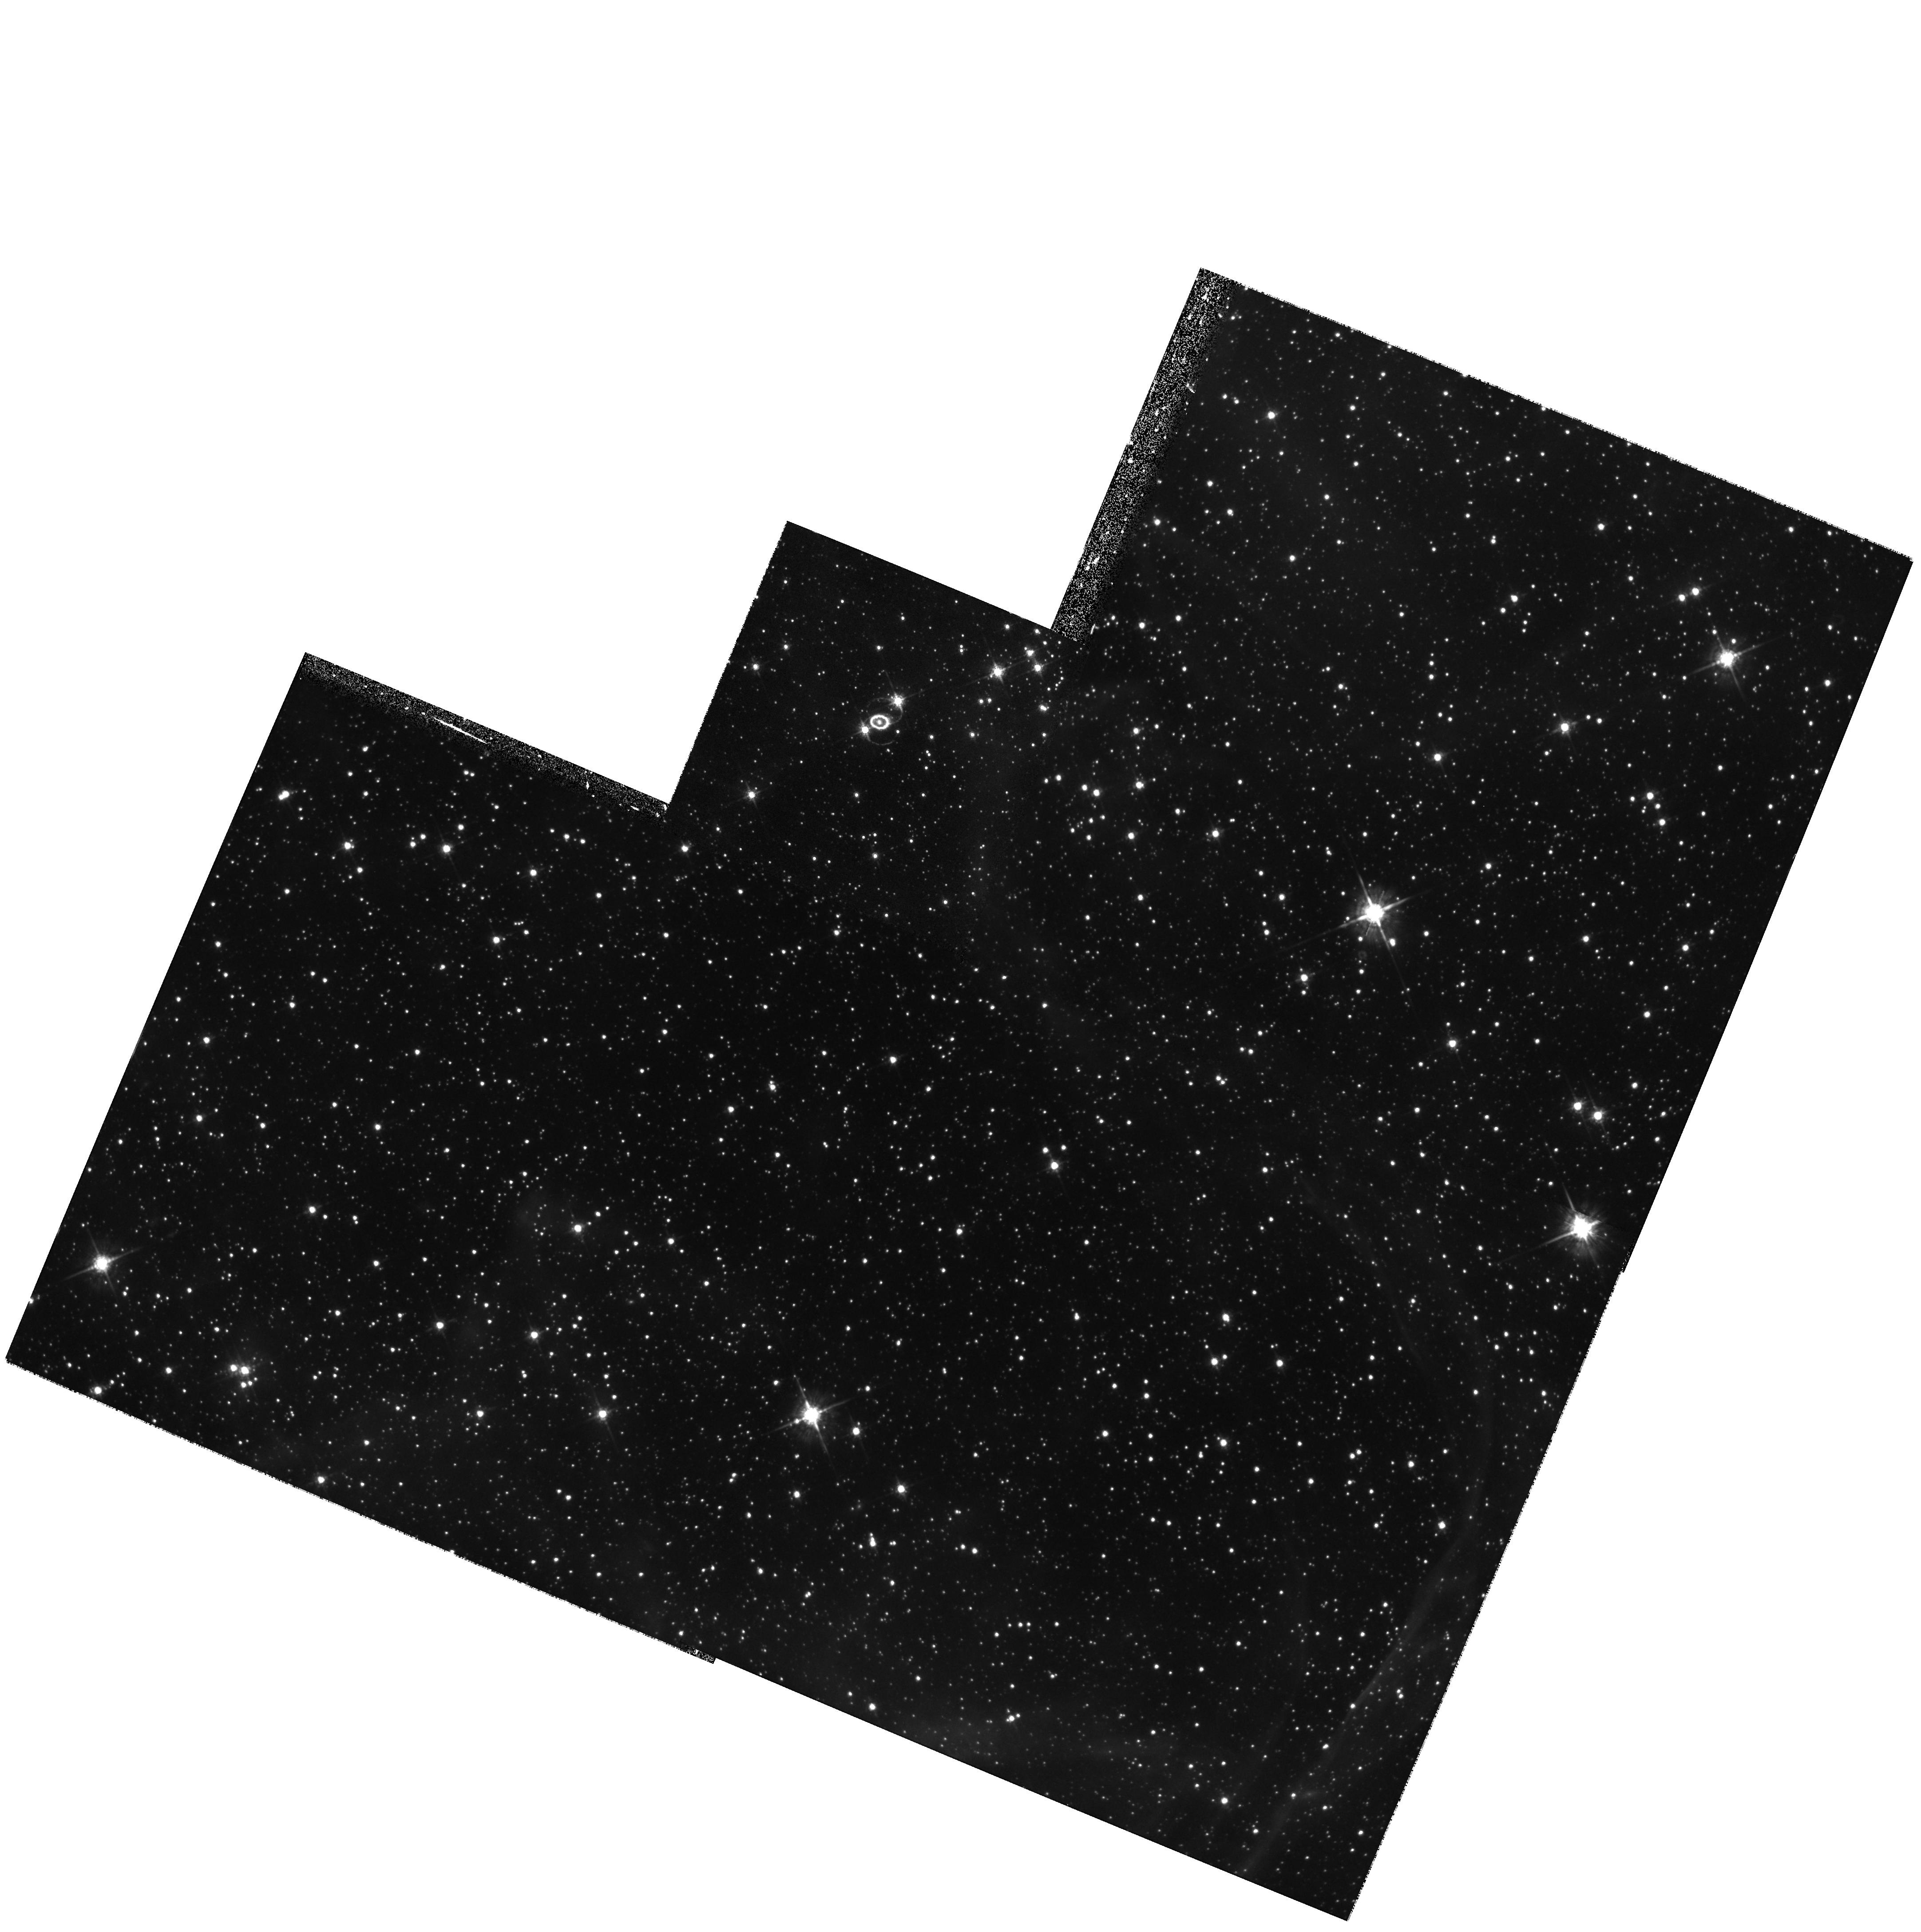
Target: LMC-SN1987A
Instrument: WFPC2/PC
Filter: F675W
Exposure: 20 min
Observation ID: hst_7434_01_wfpc2_pc_f675w_u48z01

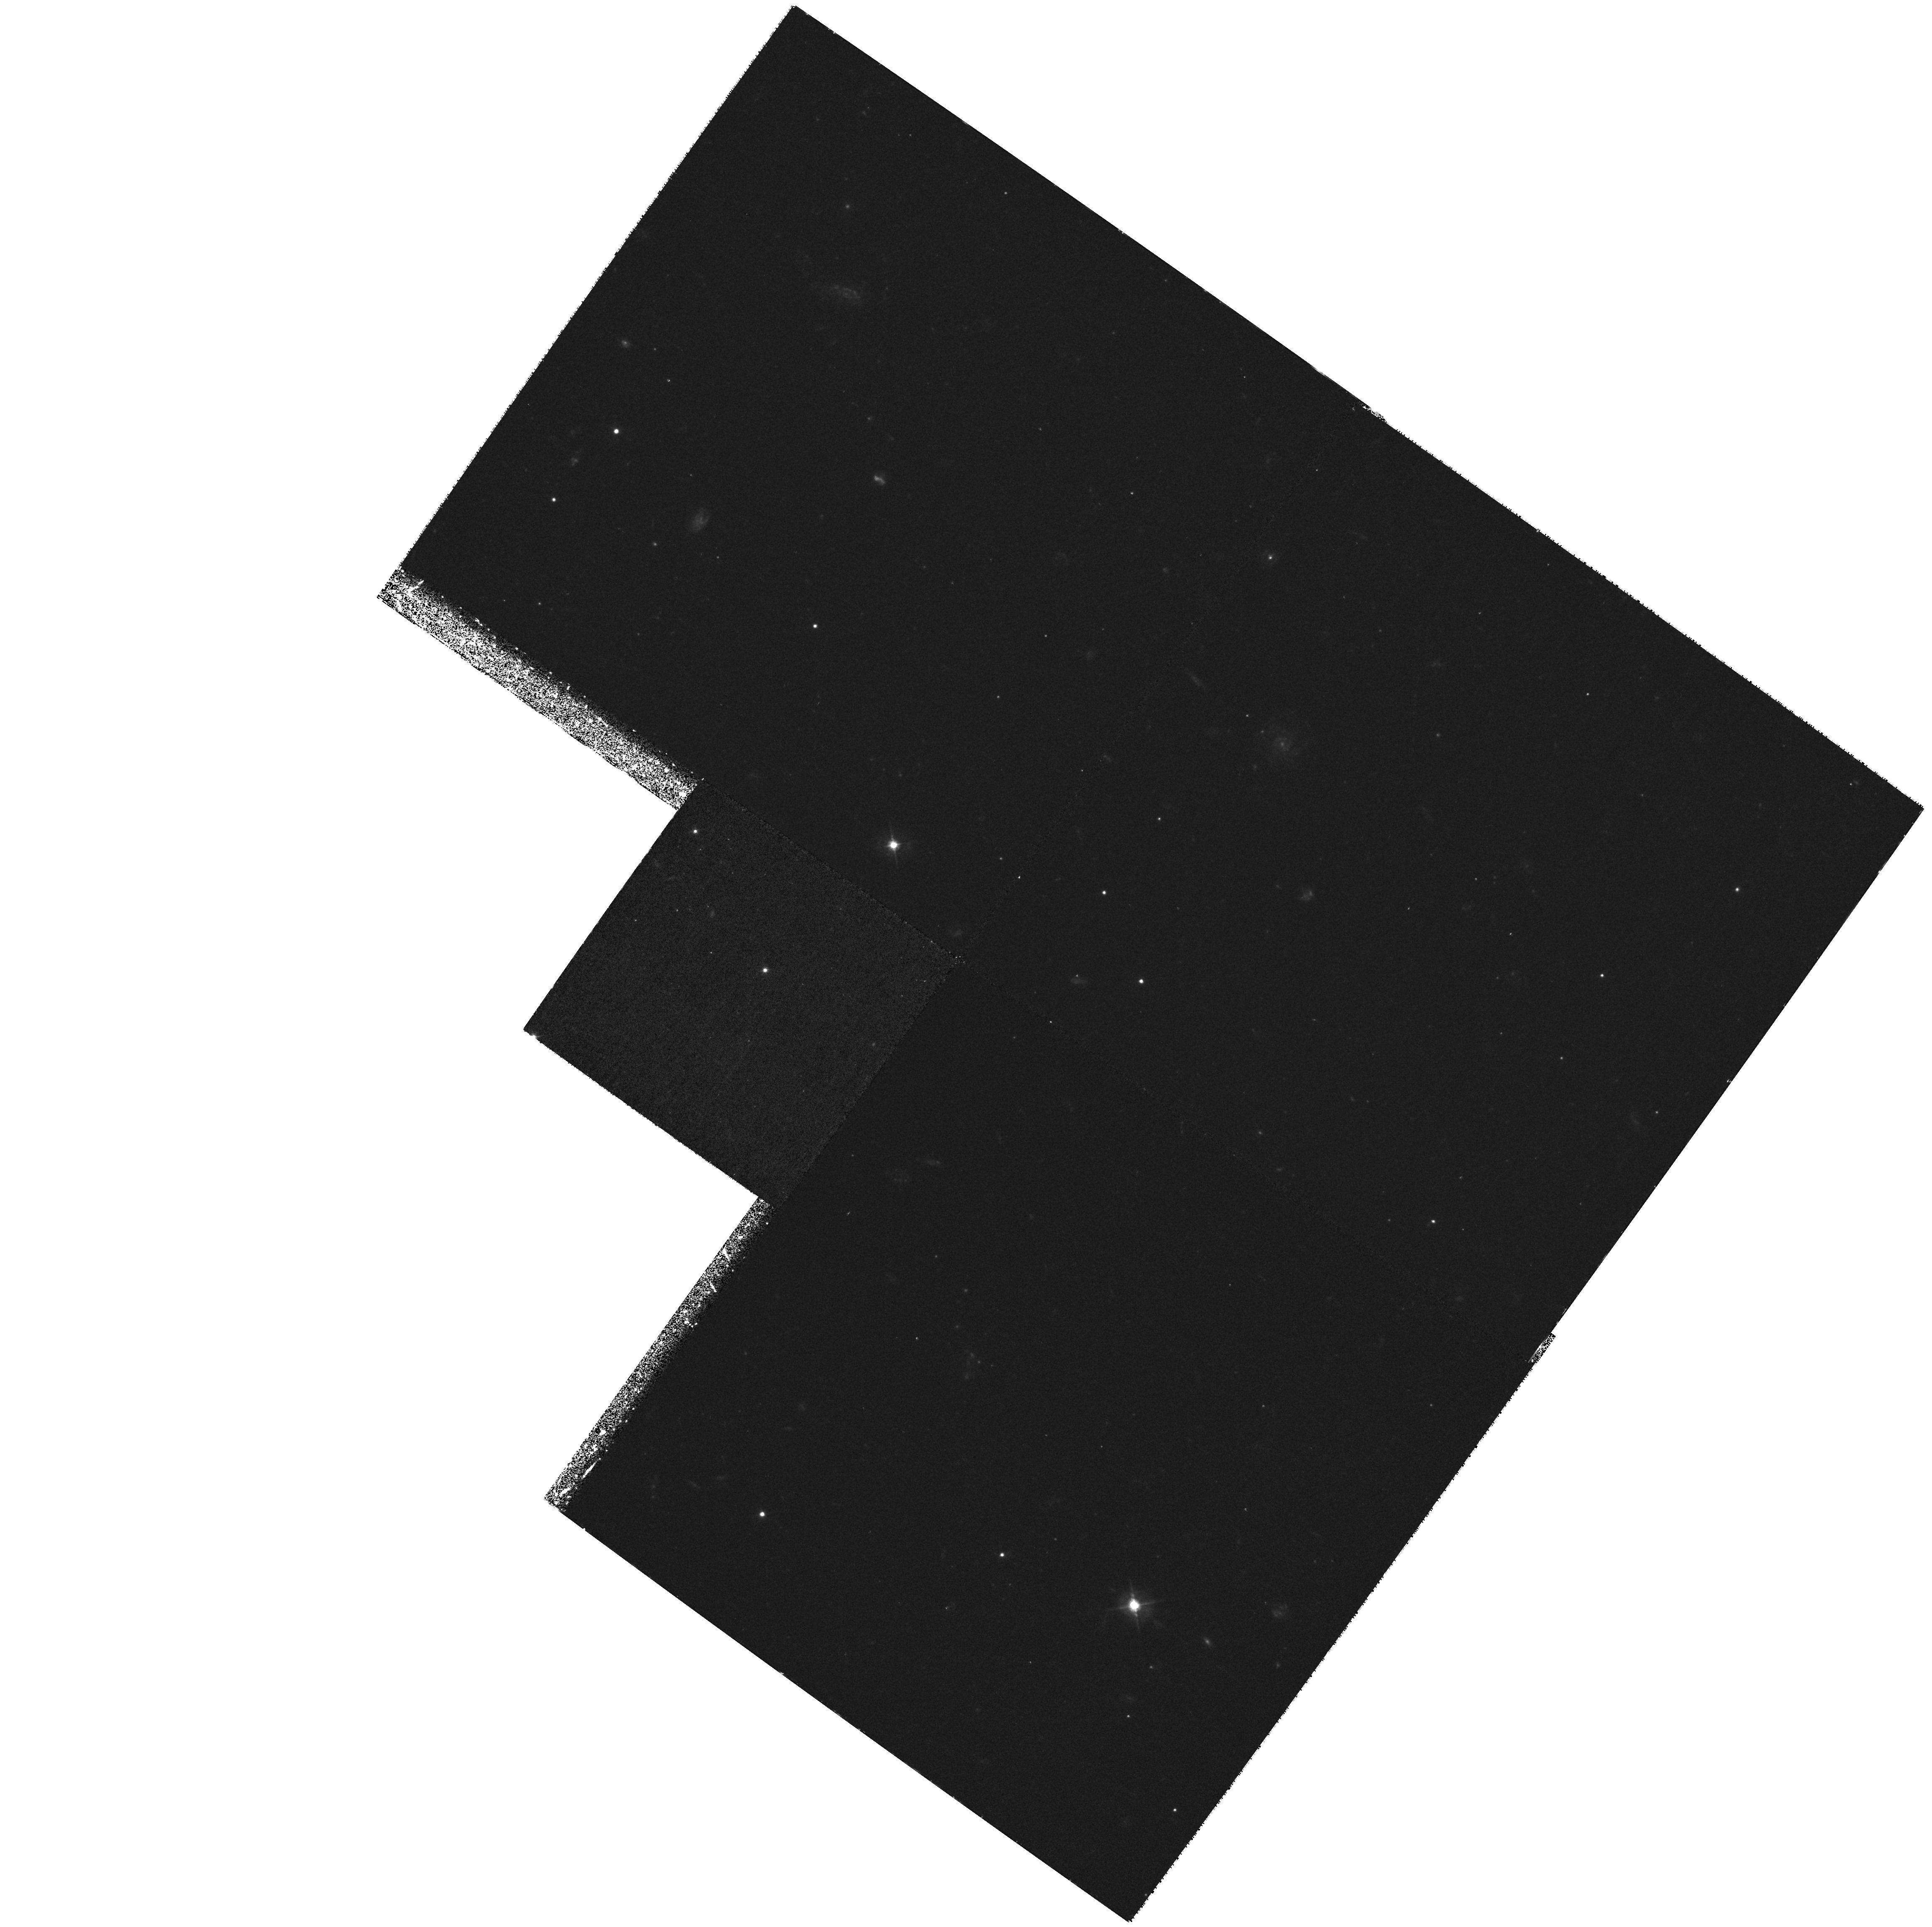
Target: SN1996X
Instrument: WFPC2/PC
Filter: F450W
Exposure: 1.4 h
Observation ID: hst_7434_42_wfpc2_pc_f450w_u48z42

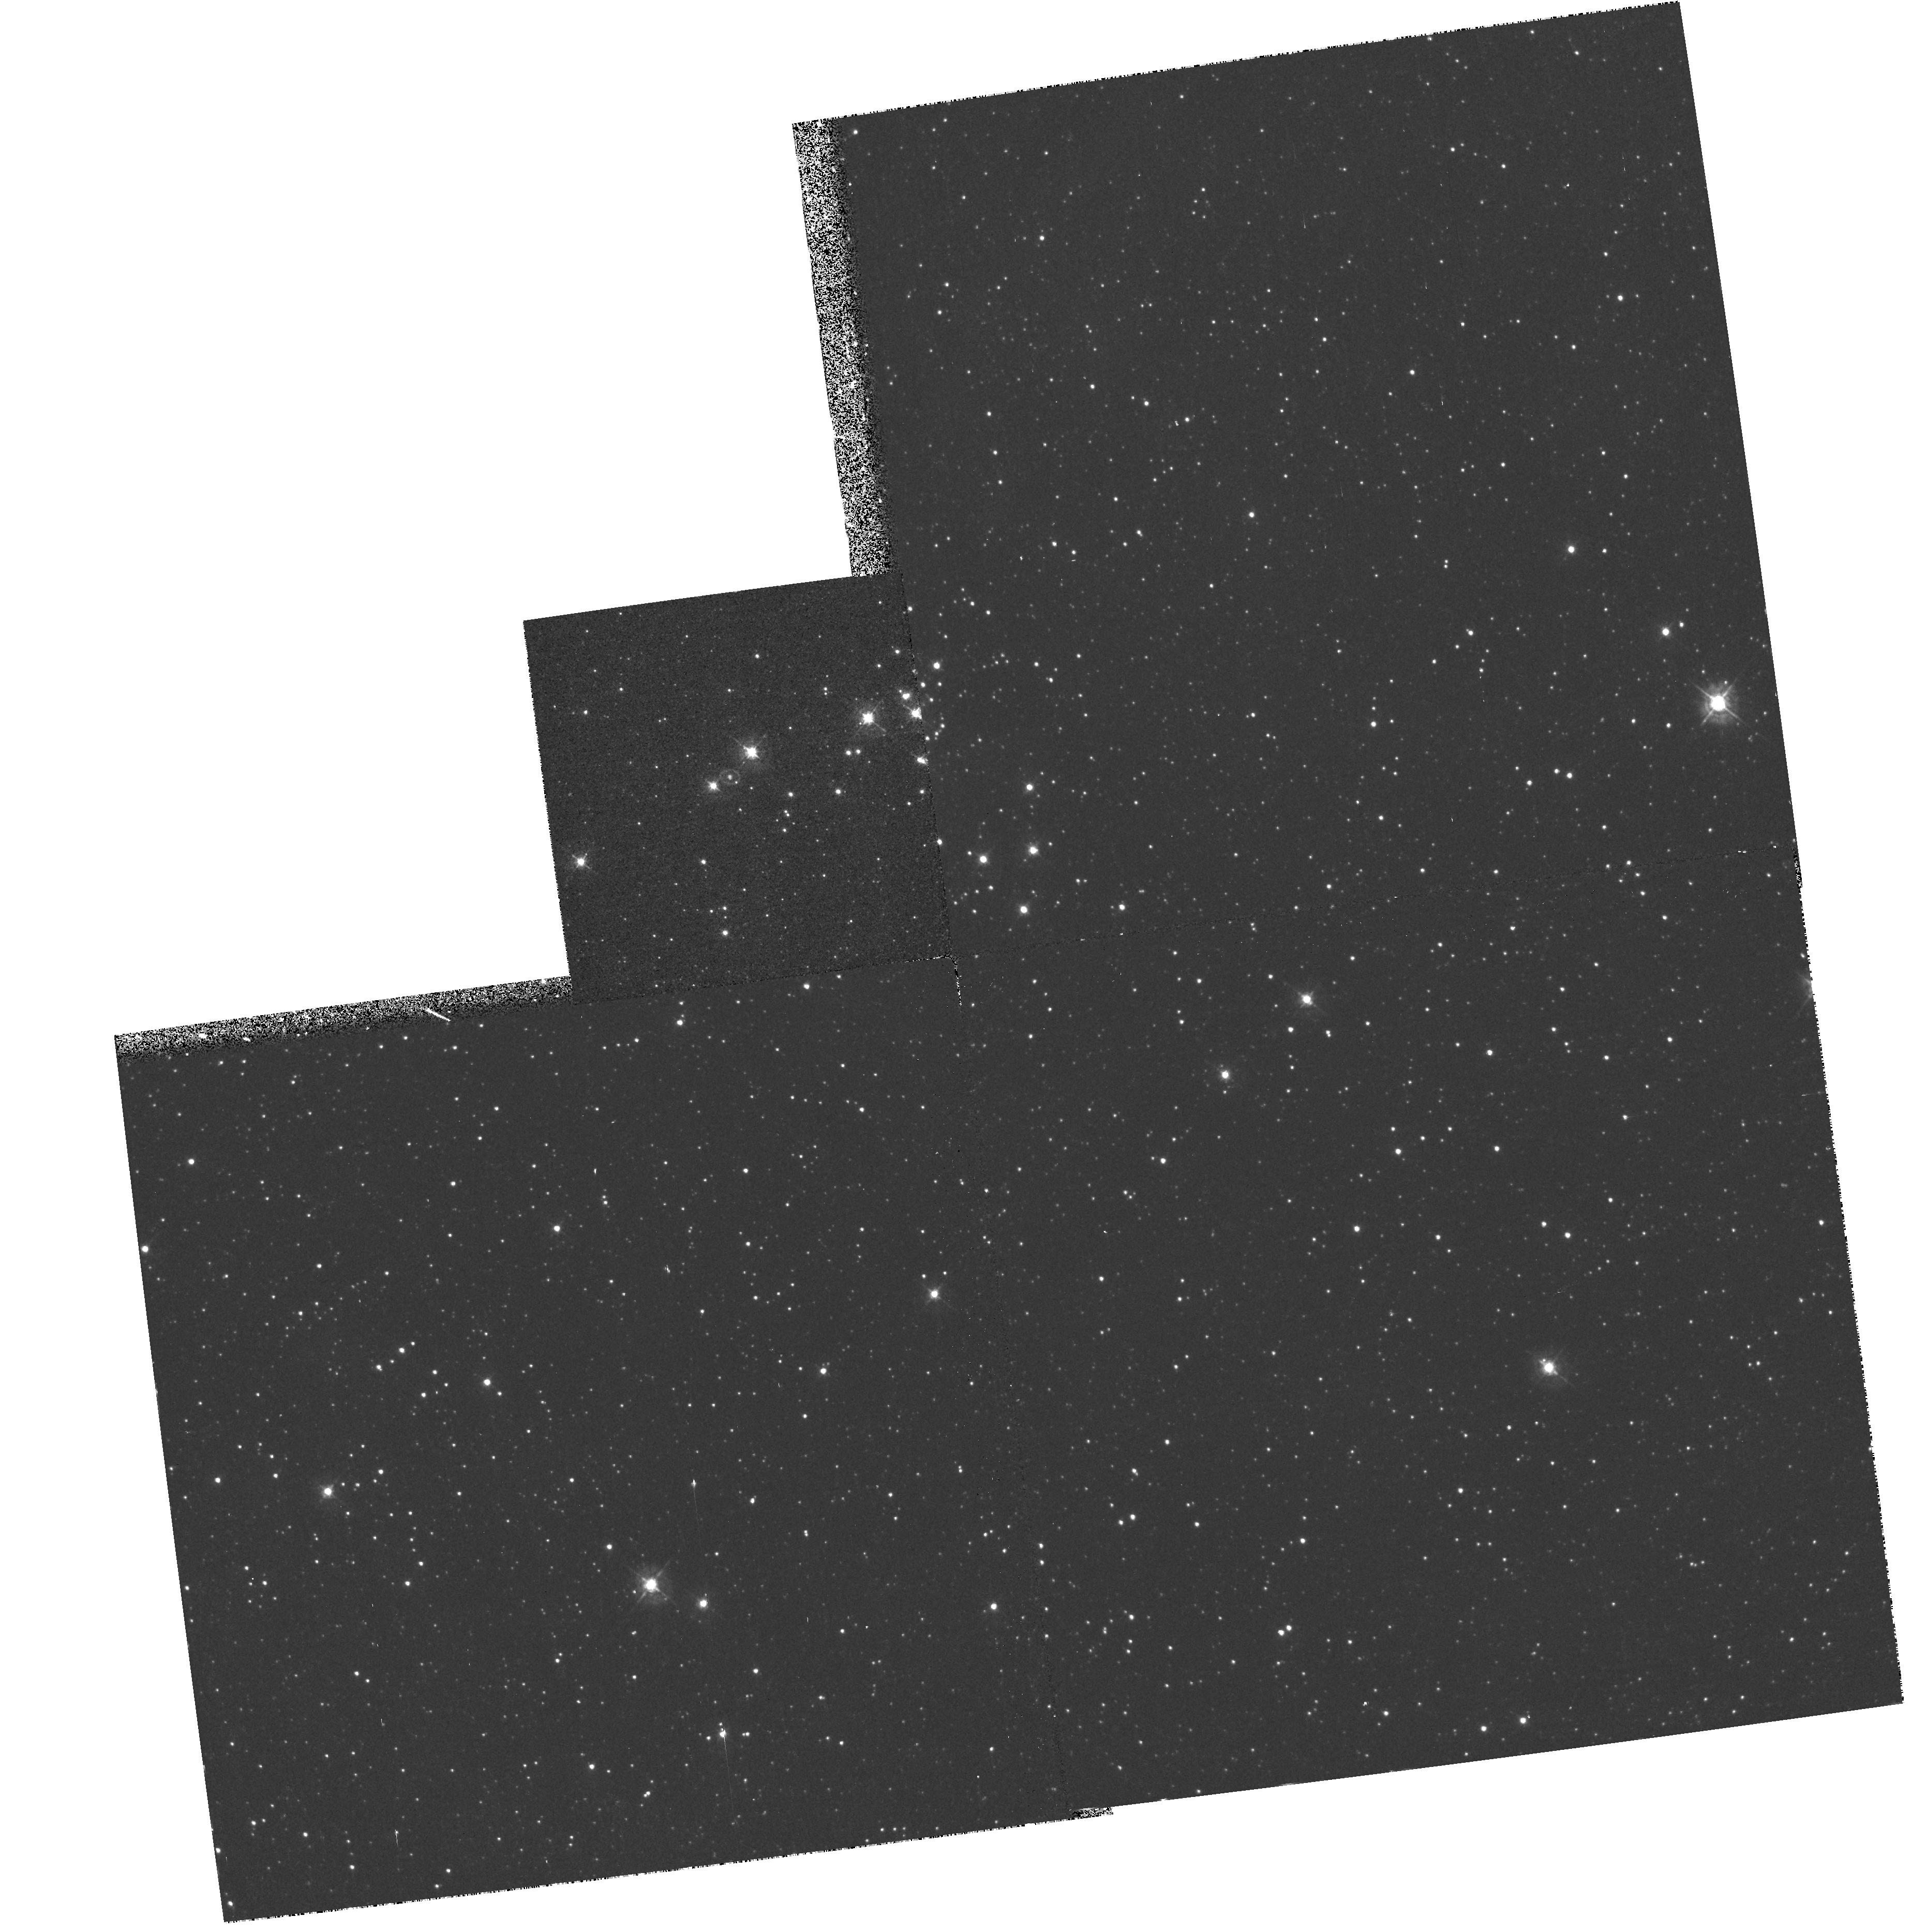
Target: LMC-SN1987A
Instrument: WFPC2/PC
Filter: F439W
Exposure: 8 min
Observation ID: hst_7434_92_wfpc2_pc_f439w_u48z92

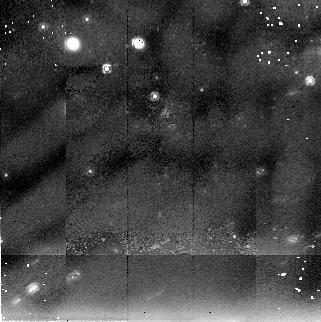
Target: LMC-SN1987A
Instrument: NICMOS/NIC2
Filter: F205W
Exposure: 34 min
Observation ID: n48z03010

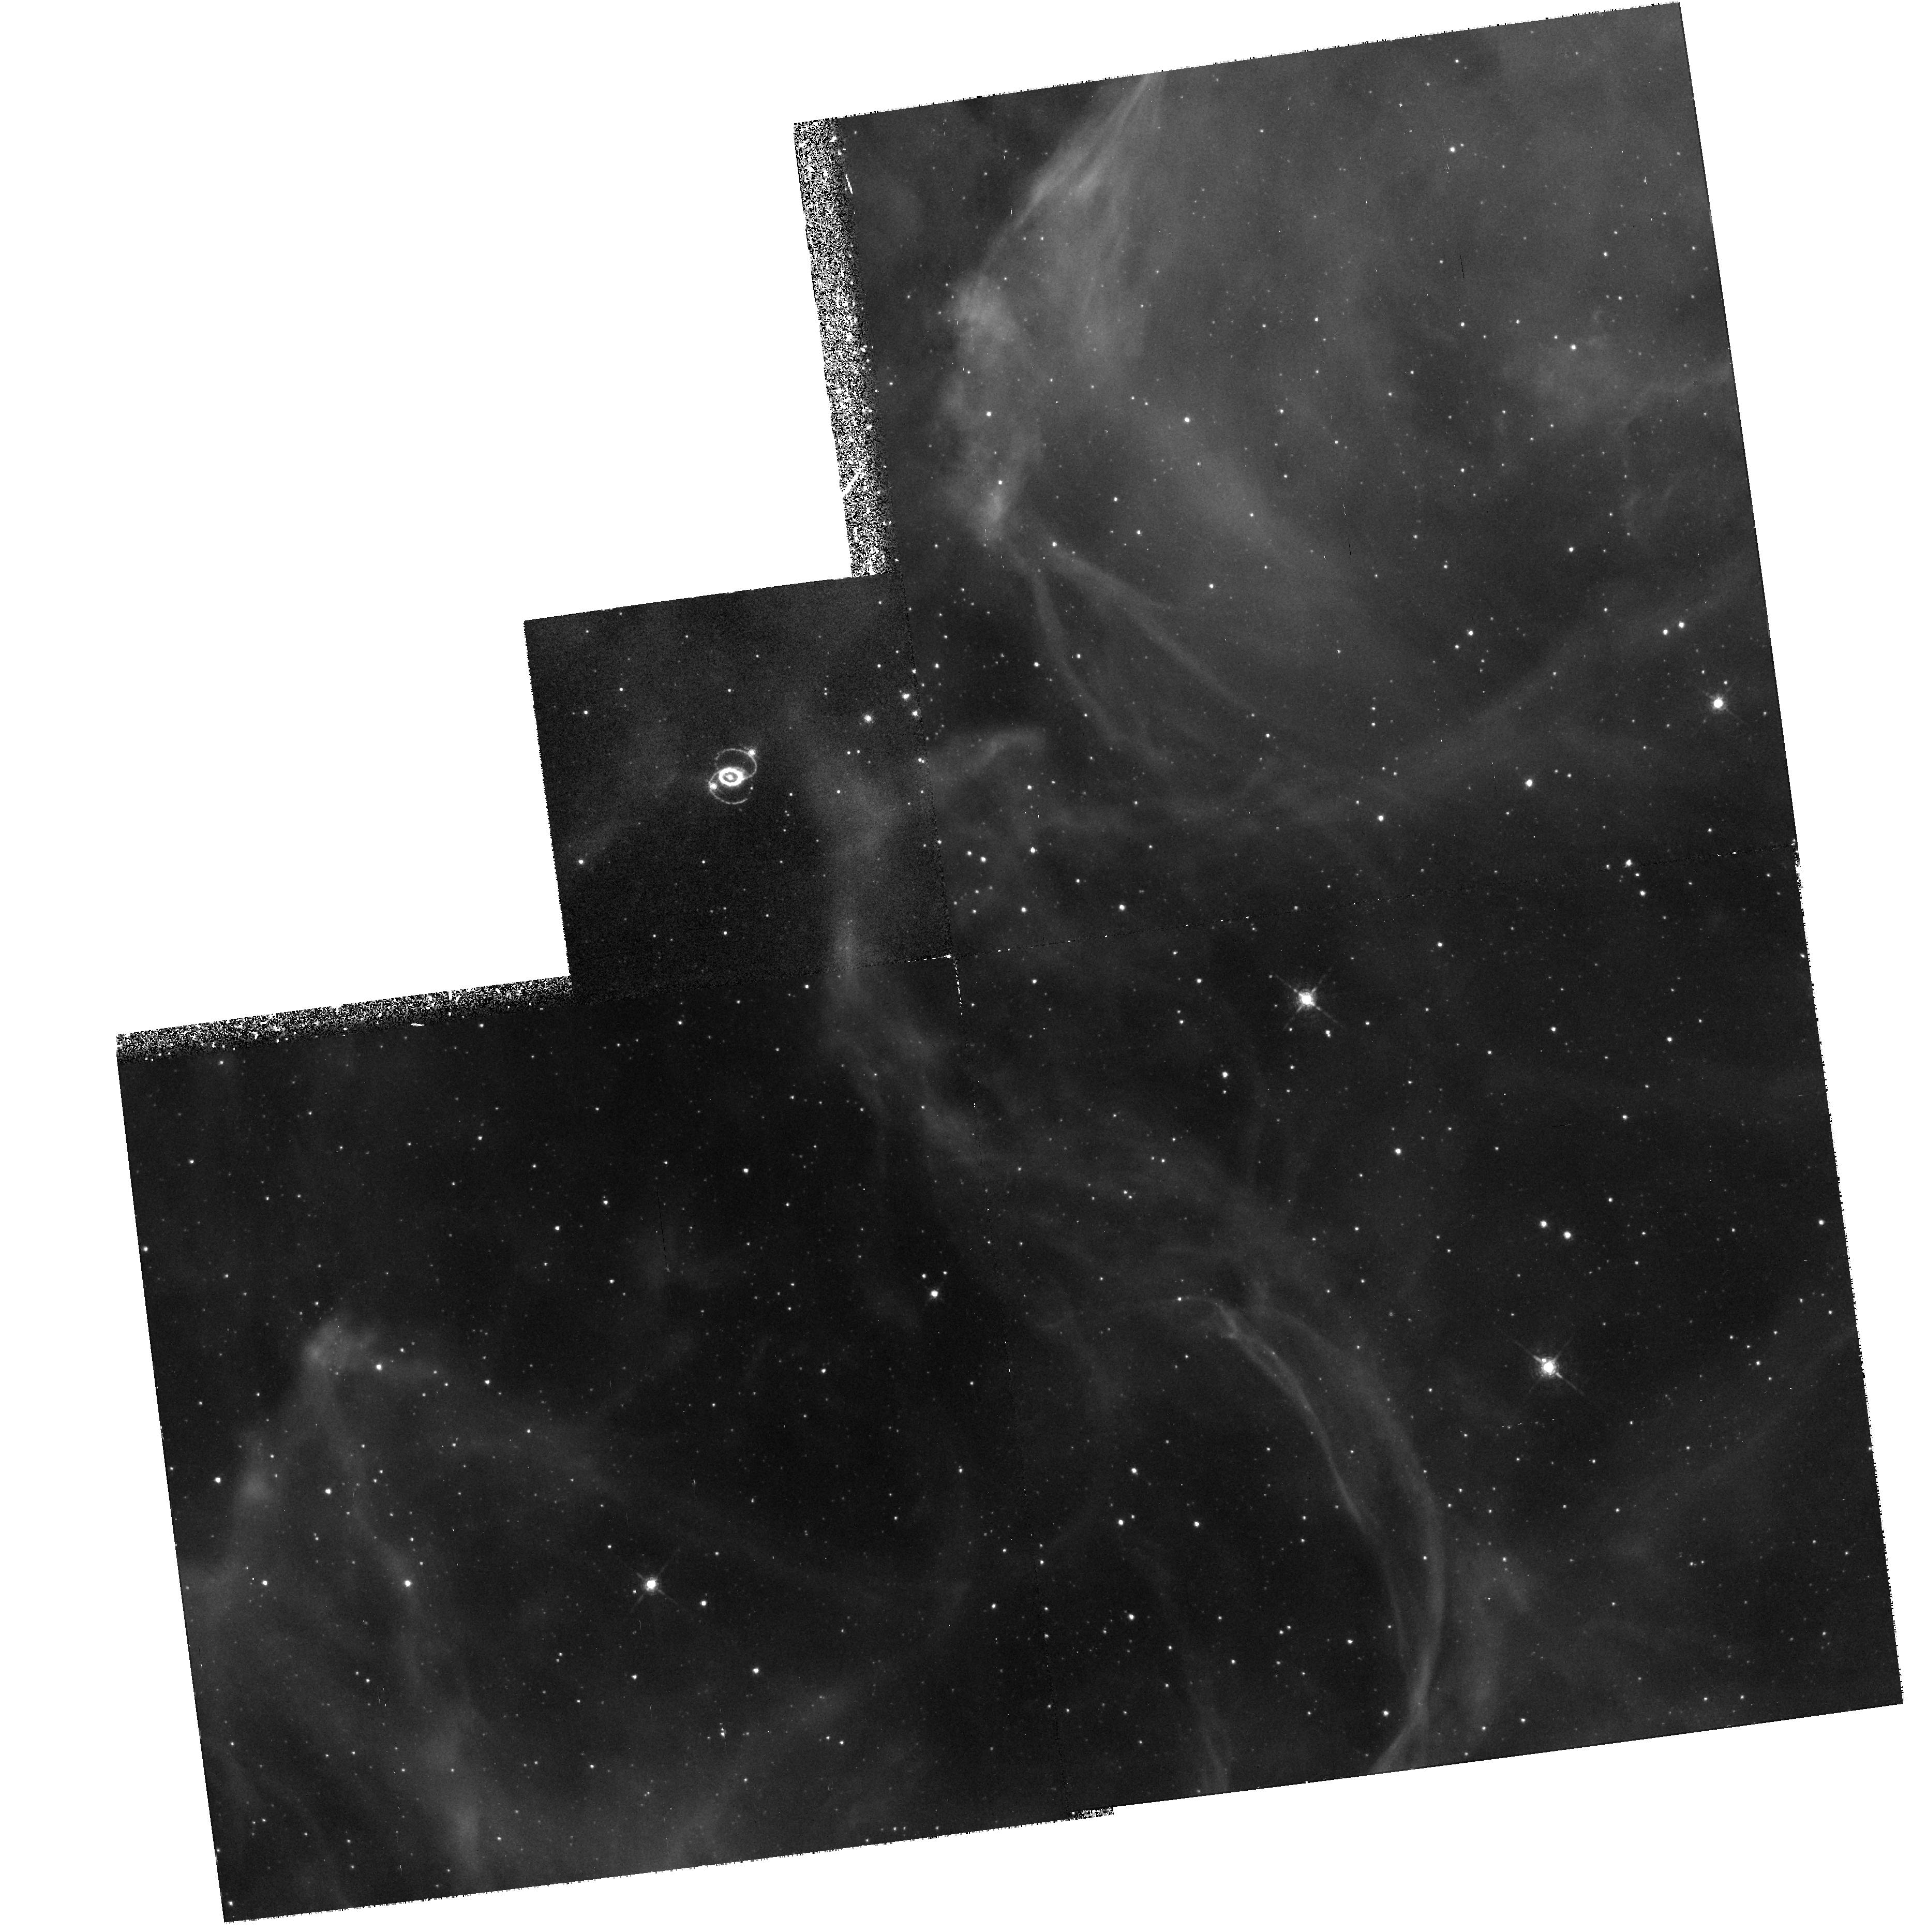
Target: LMC-SN1987A
Instrument: WFPC2/PC
Filter: F656N
Exposure: 52 min
Observation ID: hst_7434_92_wfpc2_pc_f656n_u48z92

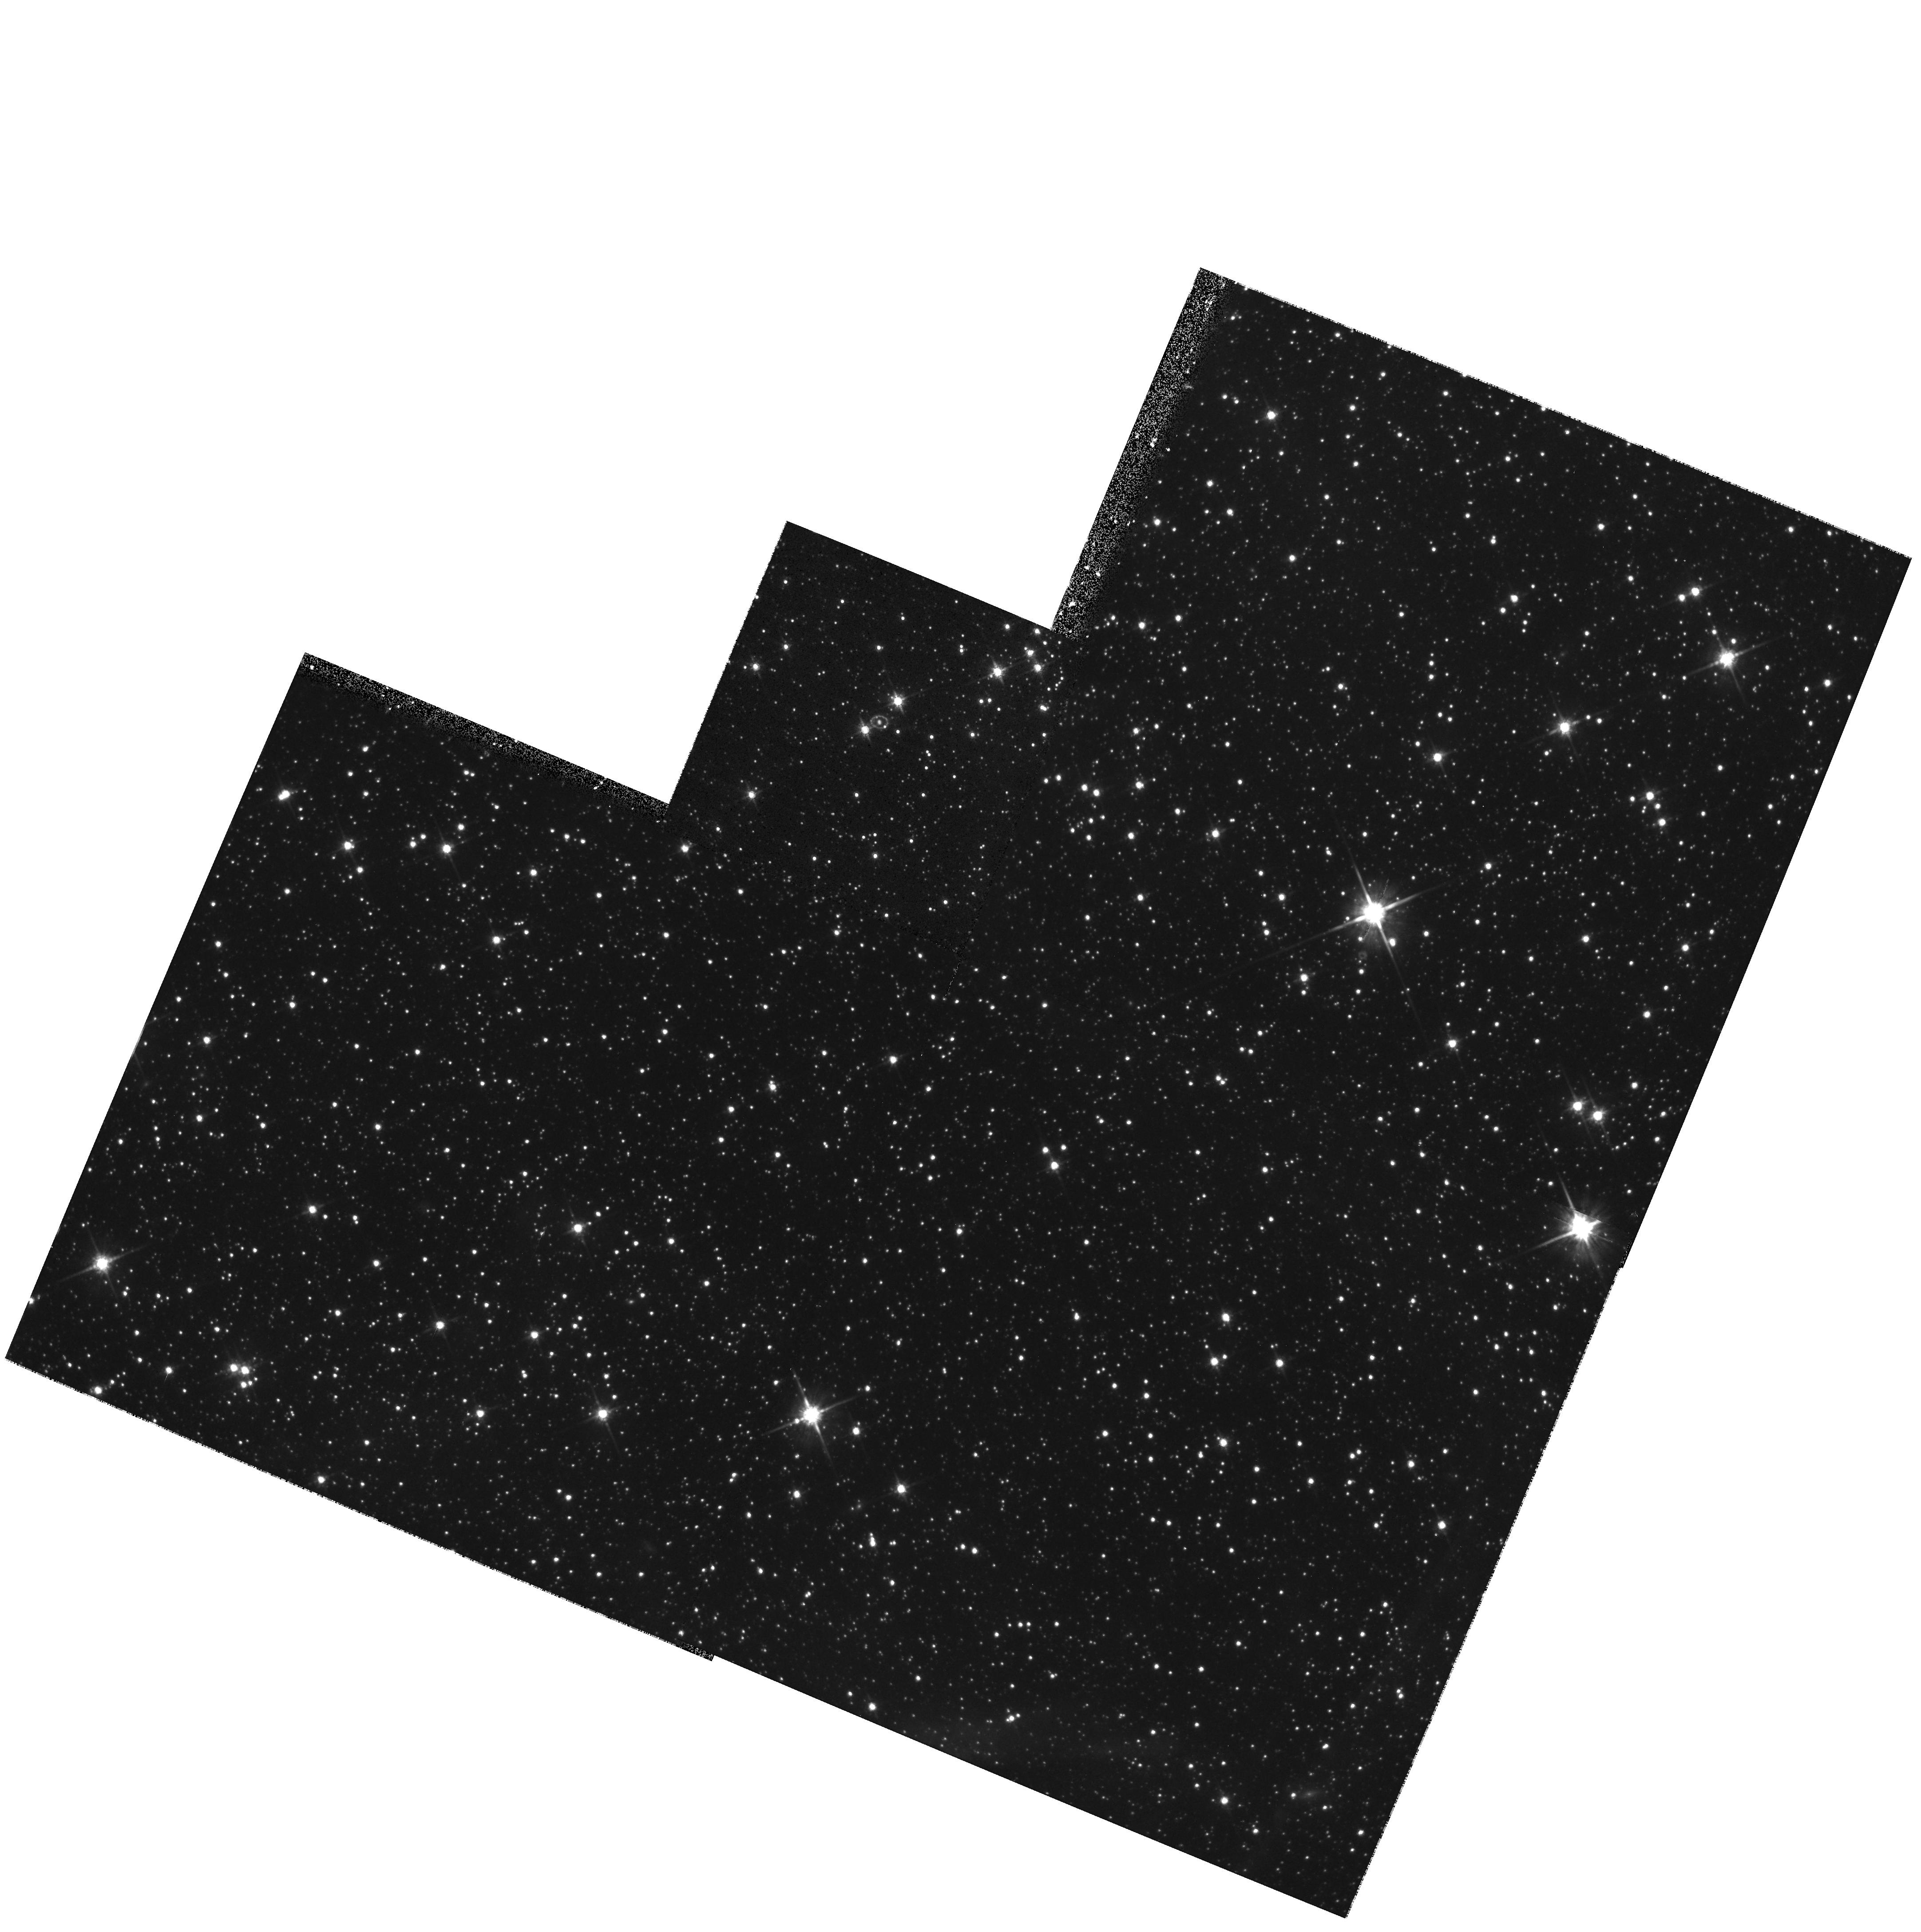
Target: LMC-SN1987A
Instrument: WFPC2/PC
Filter: F814W
Exposure: 14 min
Observation ID: hst_7434_01_wfpc2_pc_f814w_u48z01

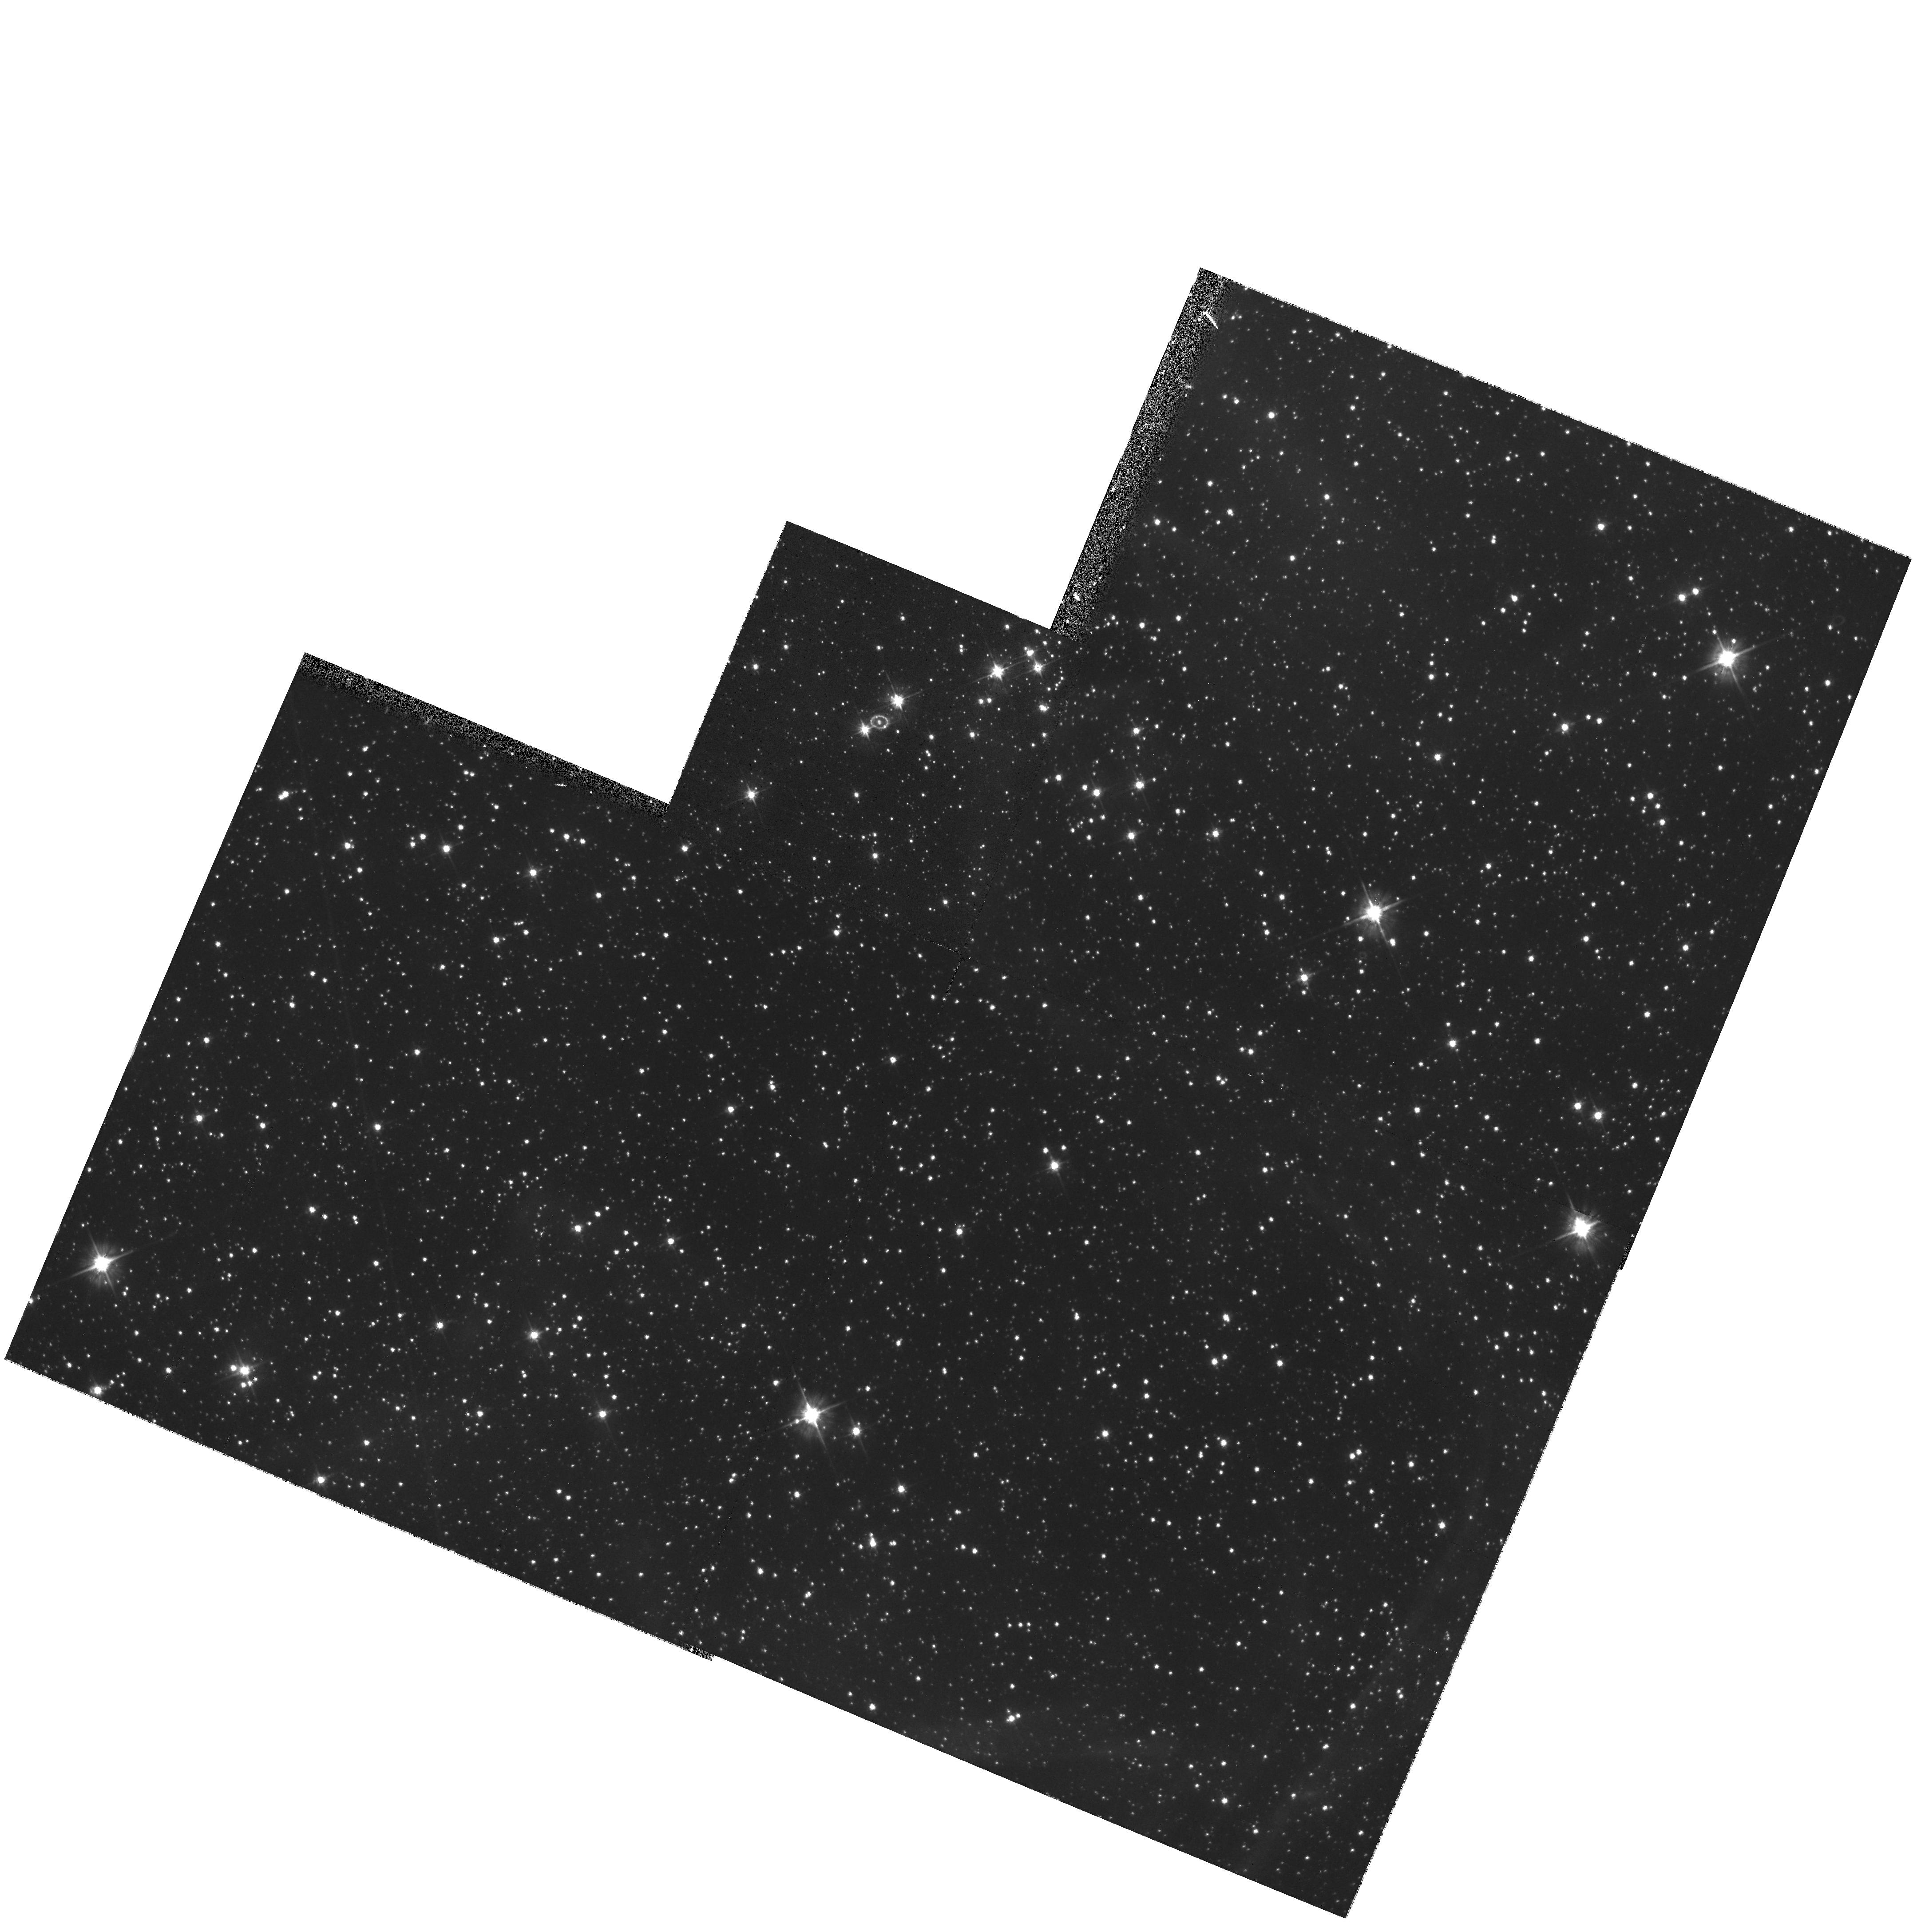
Target: LMC-SN1987A
Instrument: WFPC2/PC
Filter: F555W
Exposure: 10 min
Observation ID: hst_7434_01_wfpc2_pc_f555w_u48z01

SINS: The Supernova INtensive Study - Cycle 7 (PI: Kirshner, Robert P.)

We propose to continue our long-term project on supernovae which was approved by the Cycle 6 TAC for Cycles 7 and 8. Supernovae create the chemical history of the Universe, energize the interstellar gas, and stand at the center of efforts to understand the extragalactic distance scale. HST can make unique contributions to understanding supernovae, as we have demonstrated through this program in past years, and now STIS and NICMOS offer new opportunities for deepening this investigation. Our approach is intensive study of just a few well-selected objects, such as SN 1987A, SN 1992A, SN 1993J in M81, a late time observation of SN 1996X, and a new Target-of-Opportunity observation of a bright, new supernova to be selected during Cycle 7. We aim to explore the UV emission from supernovae, exploit the spatial resolution of HST and press the late-time observations of supernovae into uncharted territory. This is a long-term project because we are charting the evolution of objects that change on the timescale of a year or more. The SINS team provides extensive ground-based support and analytic power to craft an observing program that makes unique contributions to this field with HST.